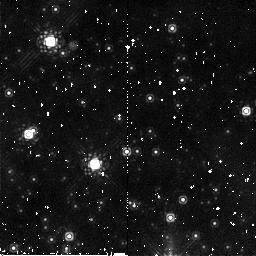
Target: field at RA 77.214°, Dec -68.764°
Instrument: NICMOS/NIC2
Filter: F187W
Exposure: 5 min
Observation ID: n9jj01100

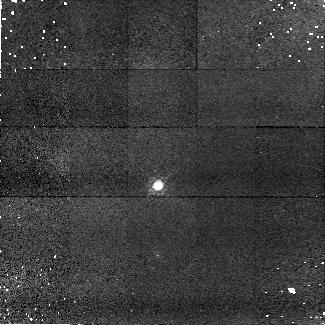
Target: SNAP-2
Instrument: NICMOS/NIC1
Filter: F090M
Exposure: 14 min
Observation ID: n9jj03010

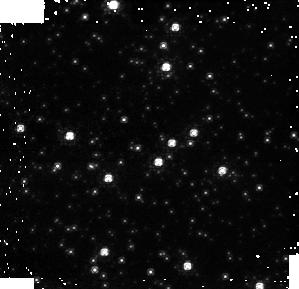
Target: NGC1850
Instrument: NICMOS/NIC1
Filter: F090M
Exposure: 8 min
Observation ID: n9jj01110

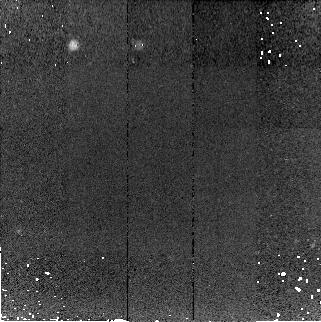
Target: WD1657+343
Instrument: NICMOS/NIC2
Filter: F187W
Exposure: 14 min
Observation ID: n9jj04040

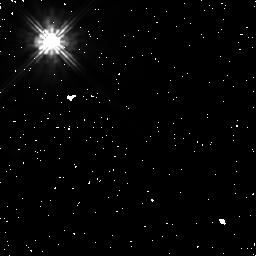
Target: GL-390
Instrument: NICMOS/NIC1
Filter: F110W
Exposure: 9 min
Observation ID: n9jj05050

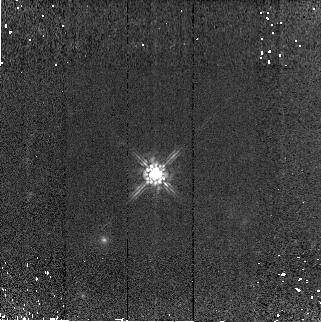
Target: SNAP-2
Instrument: NICMOS/NIC2
Filter: F160W
Exposure: 14 min
Observation ID: n9jj03050

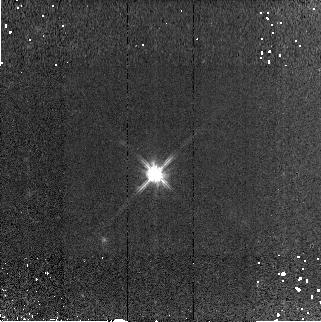
Target: SNAP-2
Instrument: NICMOS/NIC2
Filter: F110W
Exposure: 14 min
Observation ID: n9jj03060

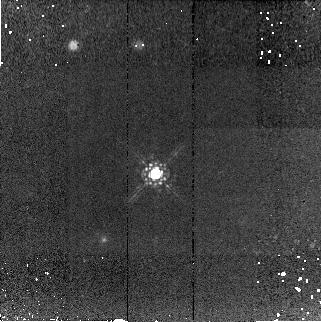
Target: SNAP-2
Instrument: NICMOS/NIC2
Filter: F187W
Exposure: 15 min
Observation ID: n9jj03040

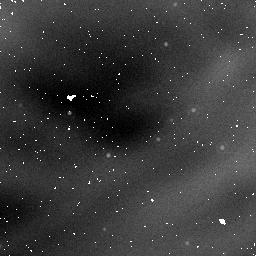
Target: NGC1850
Instrument: NICMOS/NIC1
Filter: F160W
Exposure: 5 min
Observation ID: n9jj01050

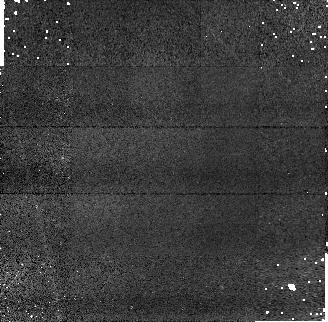
Target: WD1657+343
Instrument: NICMOS/NIC1
Filter: F110W
Exposure: 14 min
Observation ID: n9jj04030

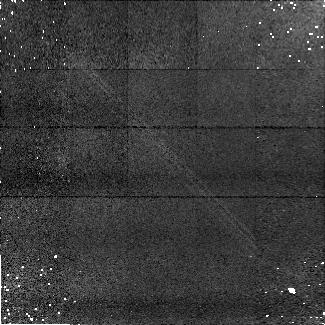
Target: WD1657+343
Instrument: NICMOS/NIC1
Filter: F090M
Exposure: 14 min
Observation ID: n9jj04010

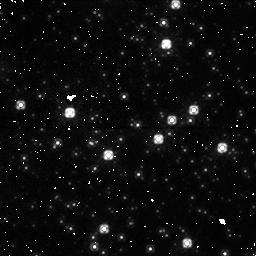
Target: NGC1850
Instrument: NICMOS/NIC1
Filter: F110W
Exposure: 2 min
Observation ID: n9jja1030

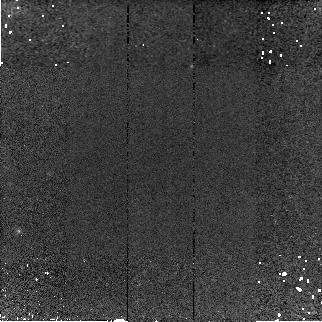
Target: WD1657+343
Instrument: NICMOS/NIC2
Filter: F160W
Exposure: 14 min
Observation ID: n9jj04050

NICMOS non-linearity tests (PI: de Jong, Roelof S.)

This program incorporates a number of tests to analyse the count rate dependent non-linearity seen in NICMOS spectro-photometric observations. In visit 1 we will observe a few fields with stars of a range in luminosity in NGC1850 with NICMOS in NIC1 in F090M, F110W and F160W and NIC2 F110W, F160W, and F180W. We will repeat the observations with flatfield lamp on, creating artificially high count-rates, allowing tests of NICMOS linearity as function of count rate. To access the effect of charge trapping and persistence, we first take darks (so there is not too much charge already trapped), than take exposures with the lamp off, exposures with the lamp on, and repeat at the end with lamp off. Finally, we continue with taking darks during occultation. In visit 2 we will observe spectro-photometric standard P041C using the G096 and G141 grisms in NIC3, and repeat the lamp off/on/off test to artificially create a high background. In visits 3&4 we repeat photometry measurements of faint standard stars SNAP-2 and WD1657+343, on which the NICMOS non-linearity was originally discovered using grism observations. These measurements are repeated, because previous photometry was obtained with too short exposure times, hence substantially affected by charge trapping non-linearity. Measurements will be made with NIC1: Visit 5 forms the persistence test of the program. The bright star GL-390 (used in a previous persistence test) will iluminate the 3 NICMOS detectors in turn for a fixed time, saturating the center many times, after which a series of darks will be taken to measure the persistence (i.e. trapped electrons and the decay time of the traps). To determine the wavelength dependence of the trap chance, exposures of the bright star in different filters will be taken, as well as one in the G096 grism with NIC3. Most exposures will be 128s long, but two exposures in the 3rd orbit will be 3x longer, to seperate the effects of count rate versus total counts of the trap probability (in one exposure, we get the full PSF worth of count rates, but we need a longer exposure to separate the effect of rate versus total couts). Filters used: NIC1 F090M, F110W, F170M and F160W; NIC2 F110W, F160W, F205W, F187W; NIC3 G096, F110W, F160W; 3x longer exposures: NIC1 and NIC2 F110W.